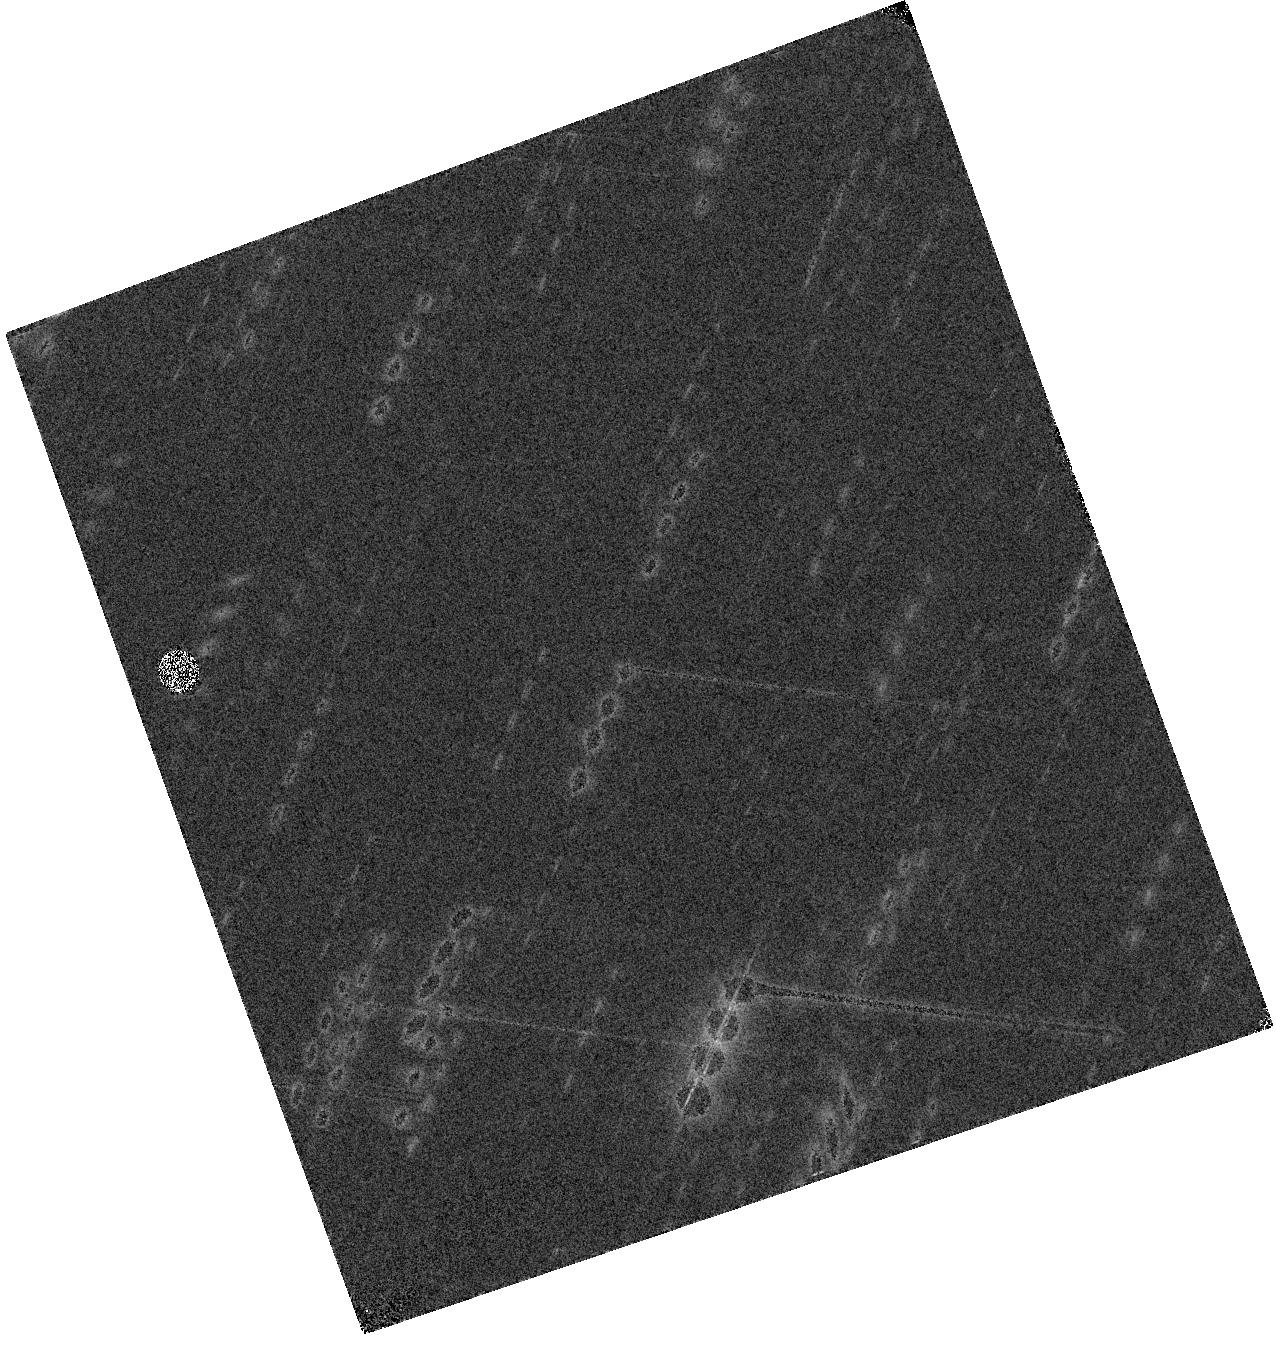
Target: HELMSJ234051.5-041938
Instrument: WFC3/IR
Filter: F110W
Exposure: 4 min
Observation ID: hst_16015_43_wfc3_ir_f110w_ie7843

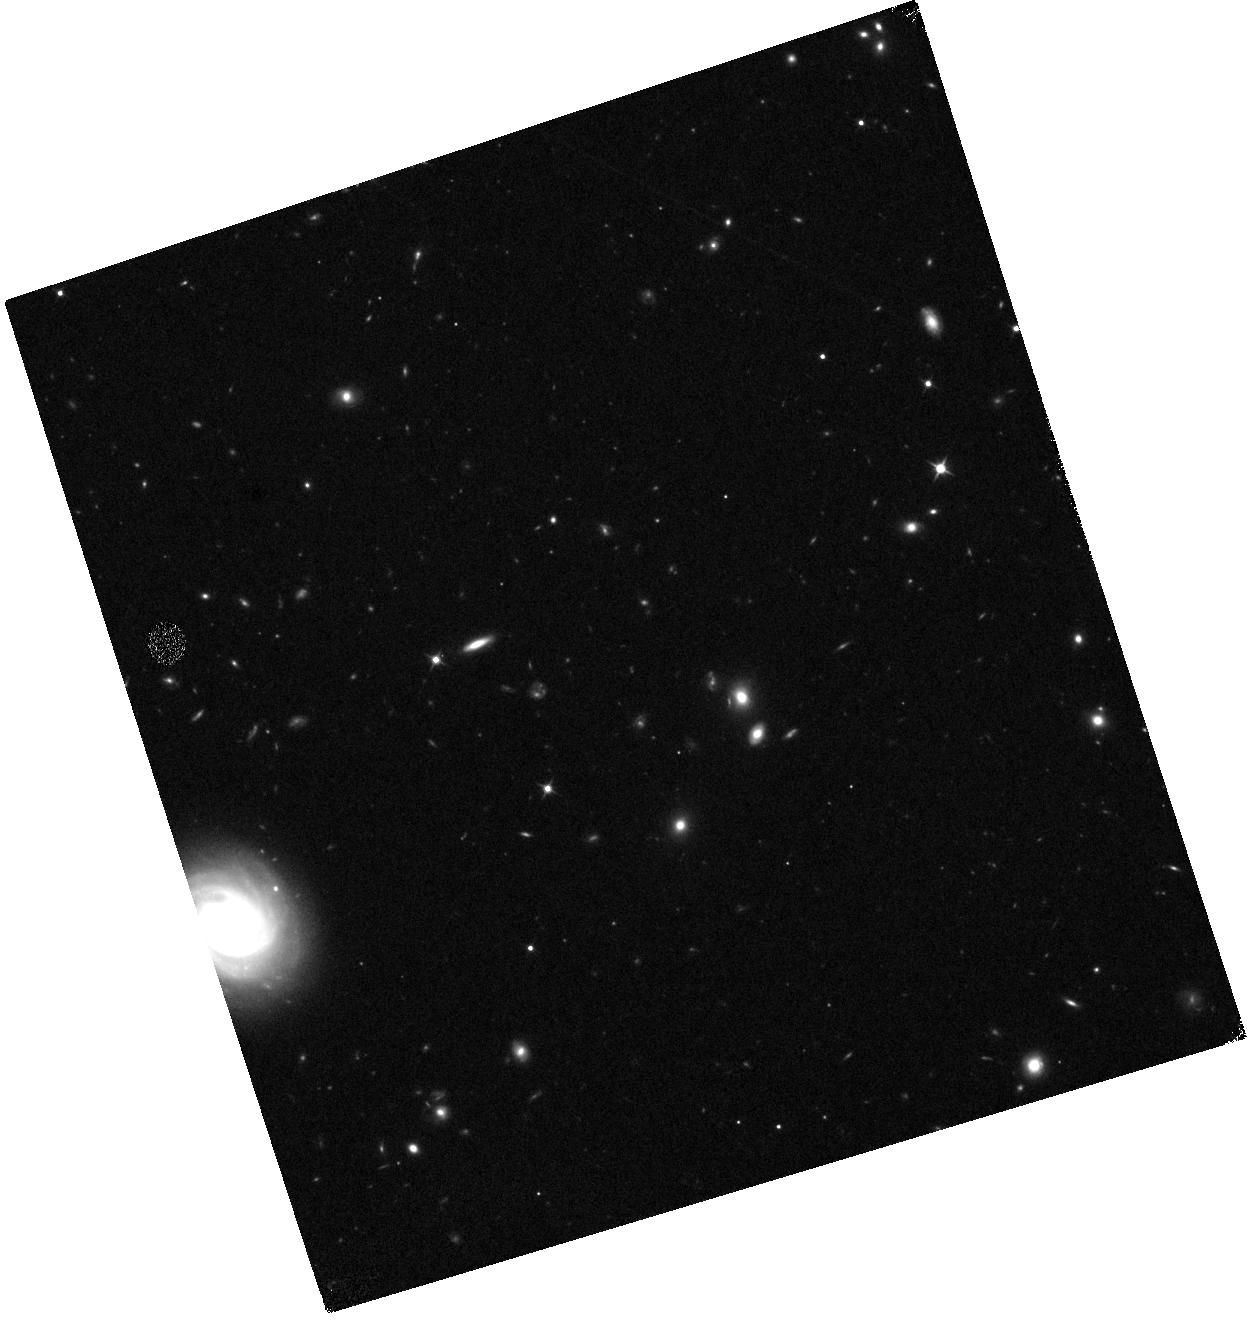
Target: HATLASJ225339.1-325549
Instrument: WFC3/IR
Filter: F110W
Exposure: 12 min
Observation ID: hst_16015_3h_wfc3_ir_f110w_ie783h

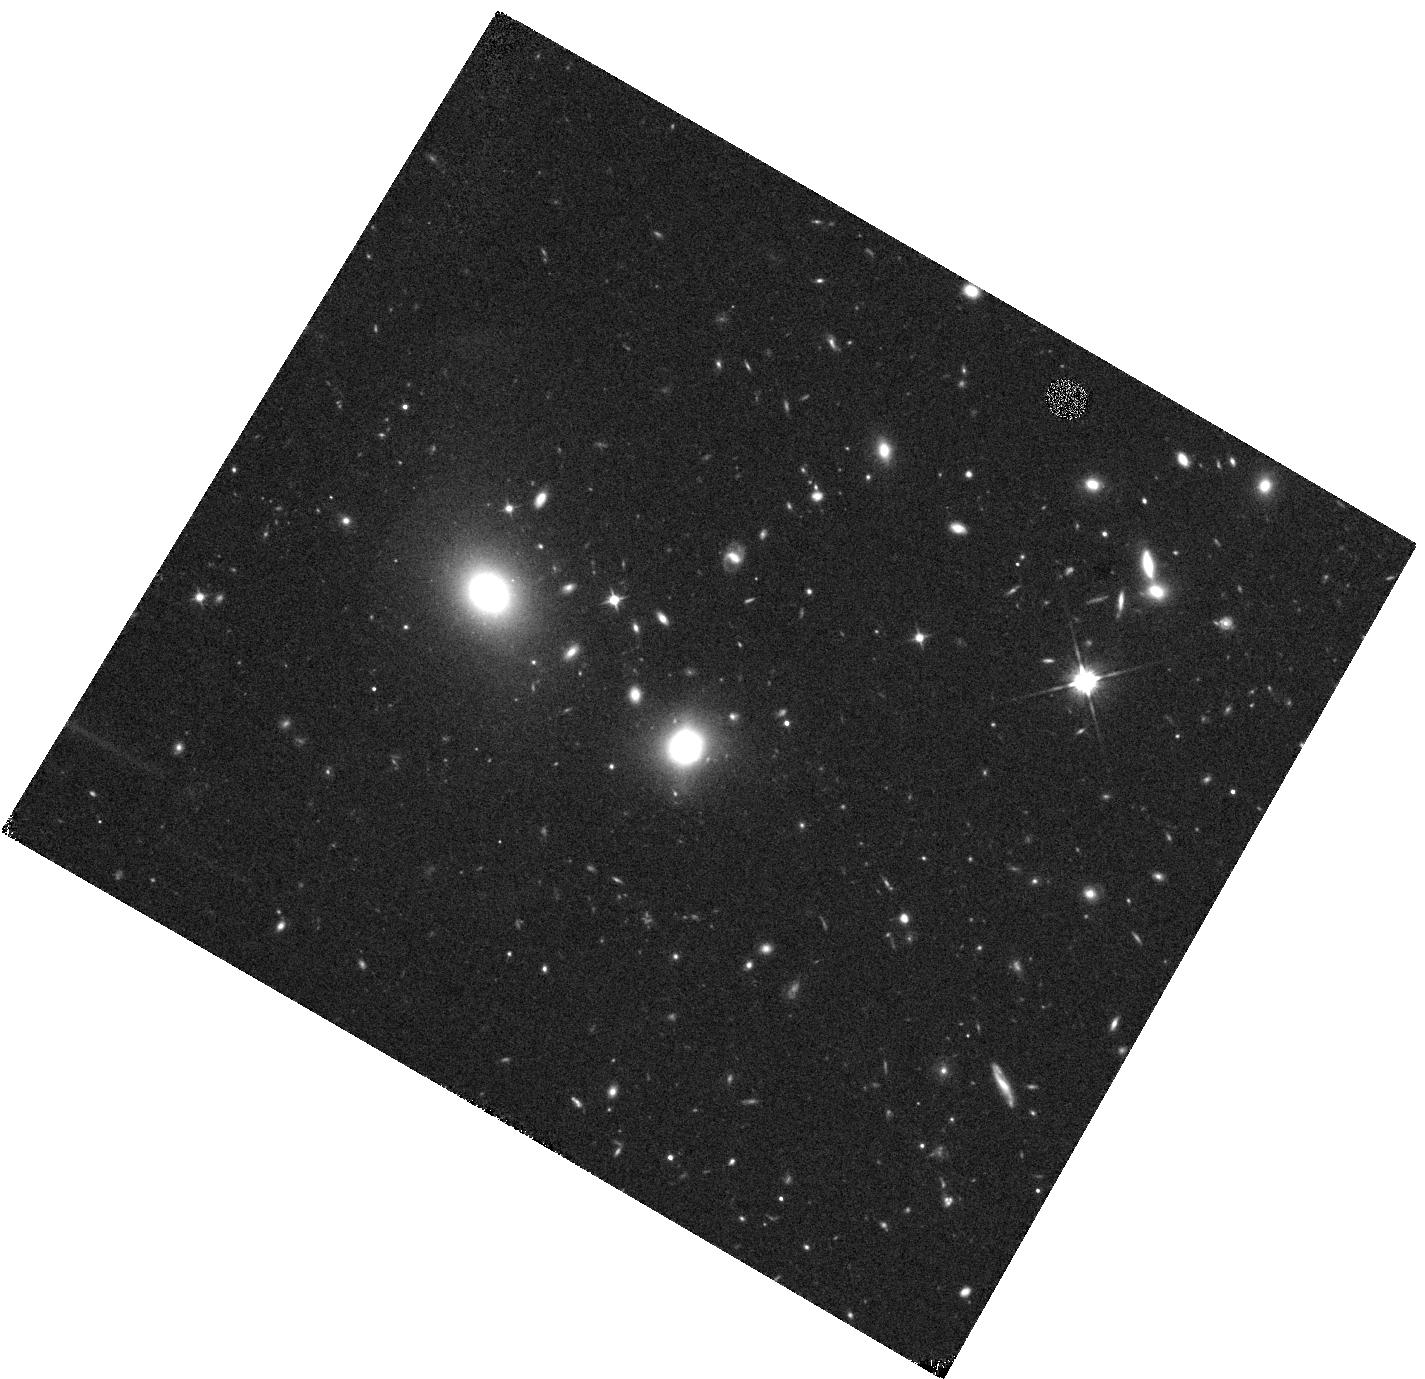
Target: HATLASJ230815.5-343801
Instrument: WFC3/IR
Filter: F110W
Exposure: 12 min
Observation ID: hst_16015_26_wfc3_ir_f110w_ie7826

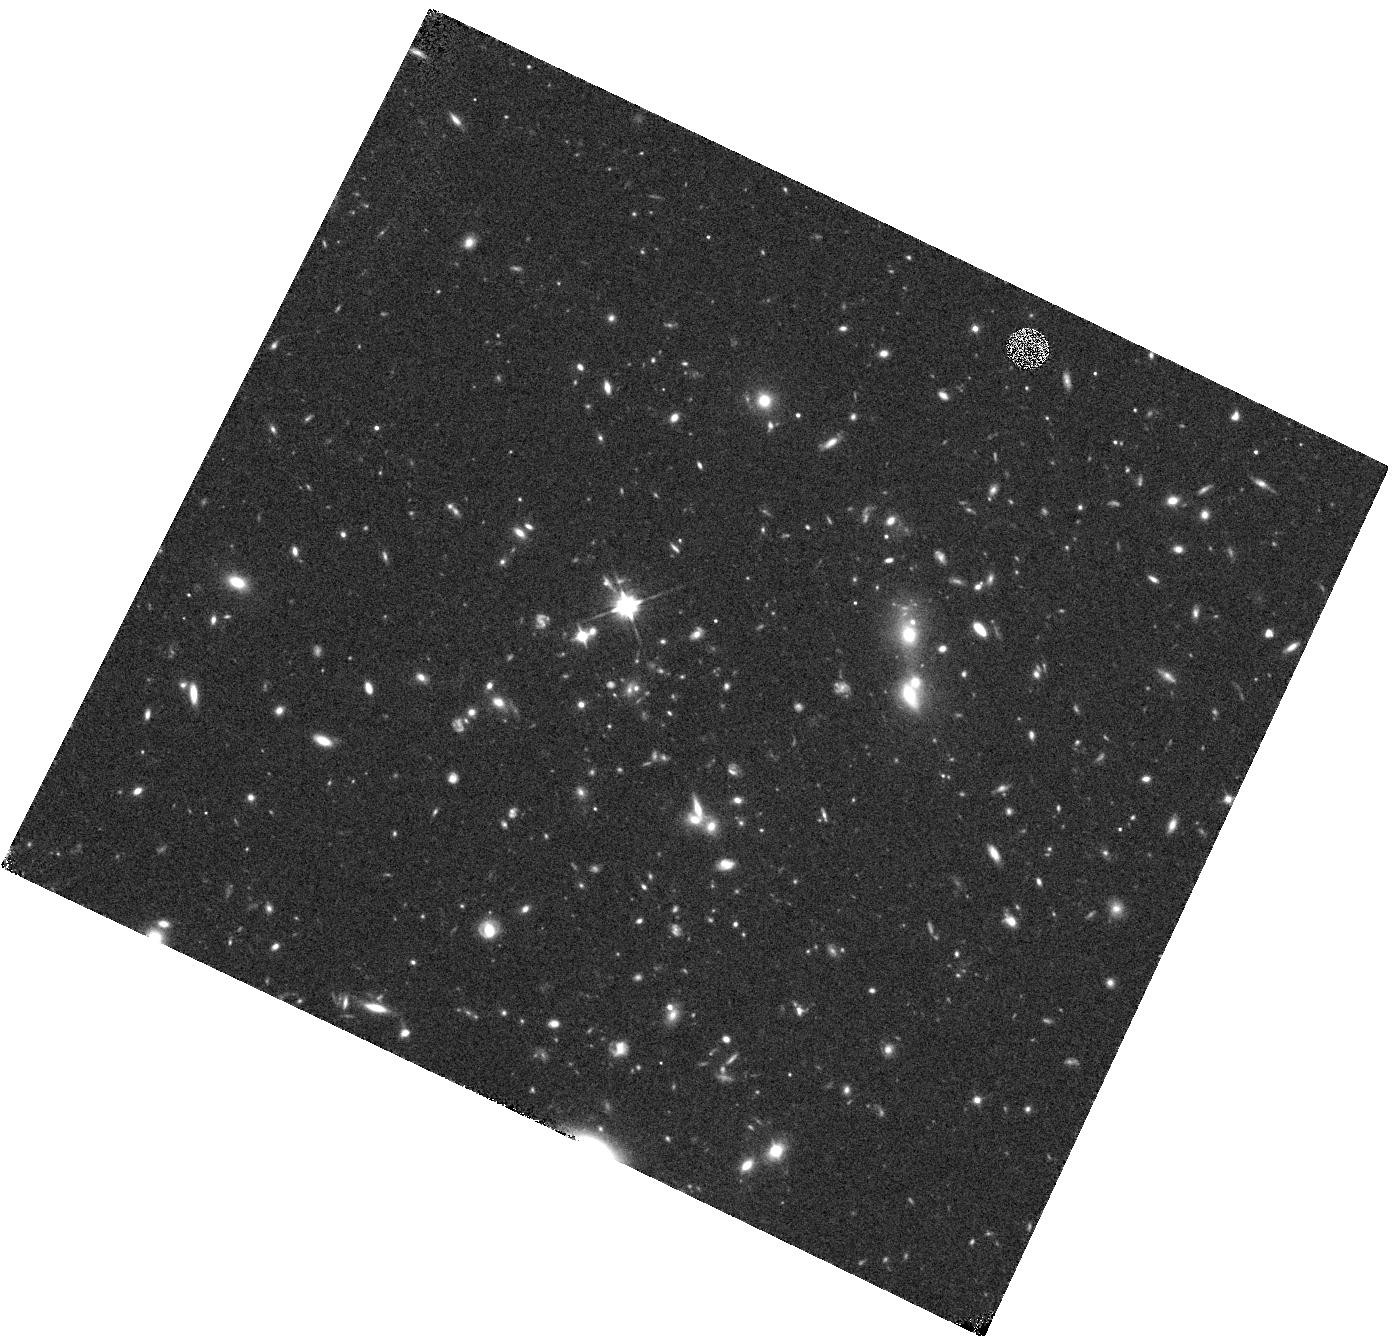
Target: HATLASJ232623.0-342642
Instrument: WFC3/IR
Filter: F110W
Exposure: 12 min
Observation ID: hst_16015_1u_wfc3_ir_f110w_ie781u

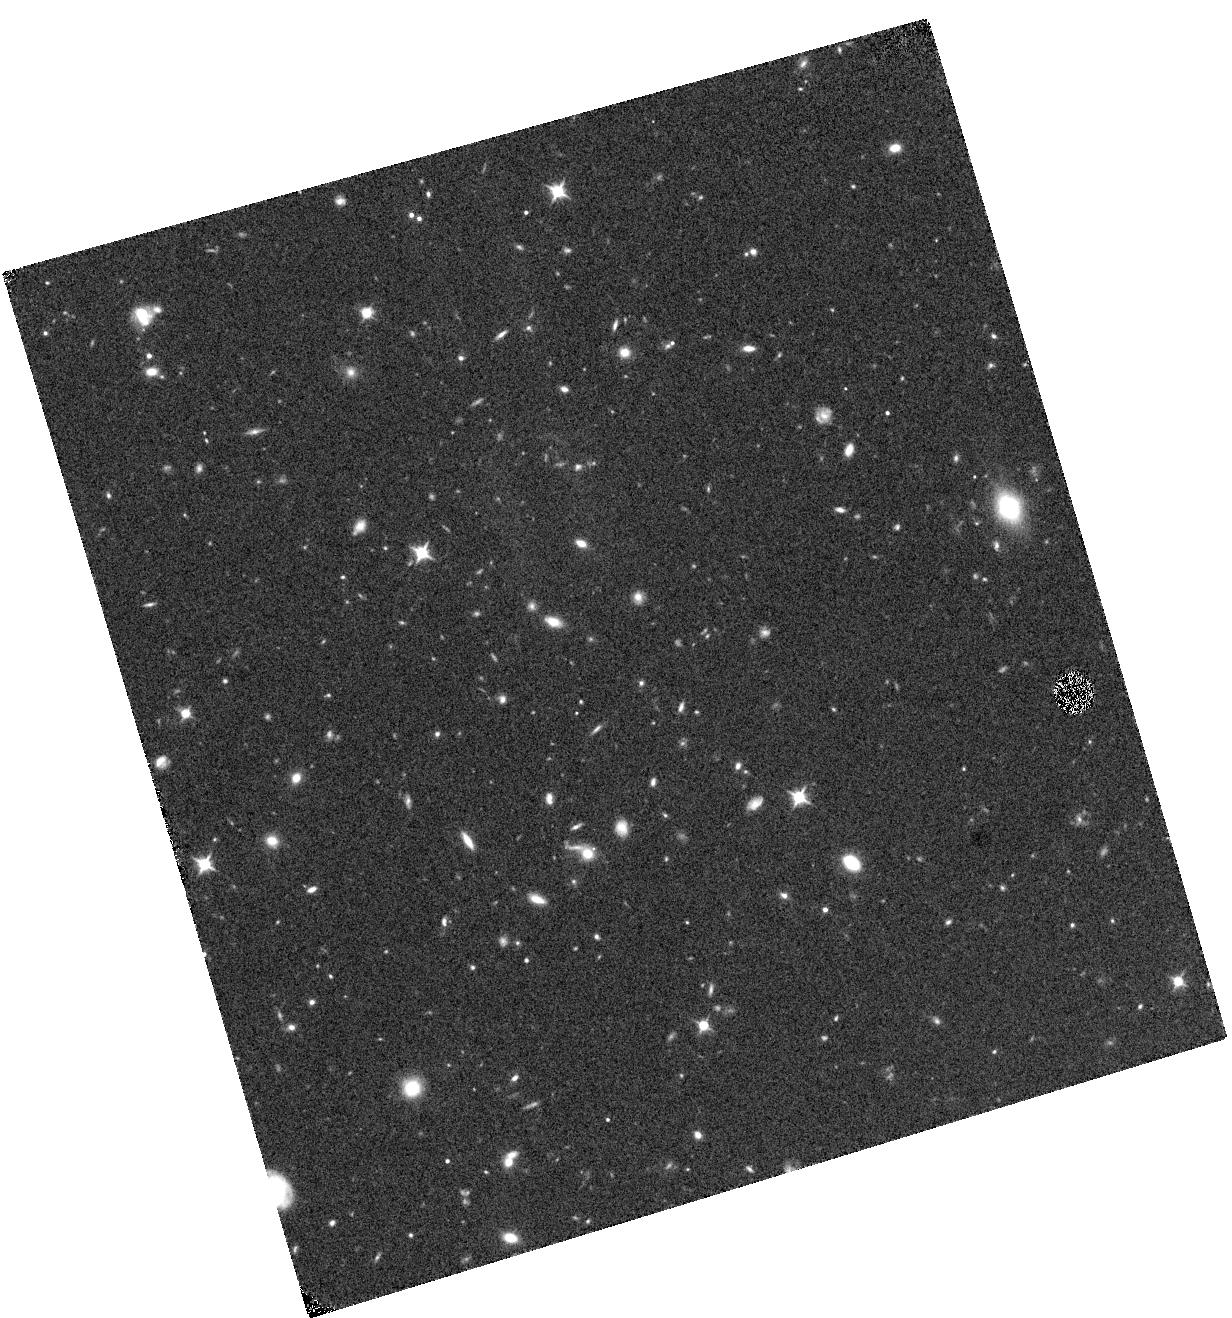
Target: HATLASJ002533.5-333825
Instrument: WFC3/IR
Filter: F110W
Exposure: 12 min
Observation ID: hst_16015_2r_wfc3_ir_f110w_ie782r

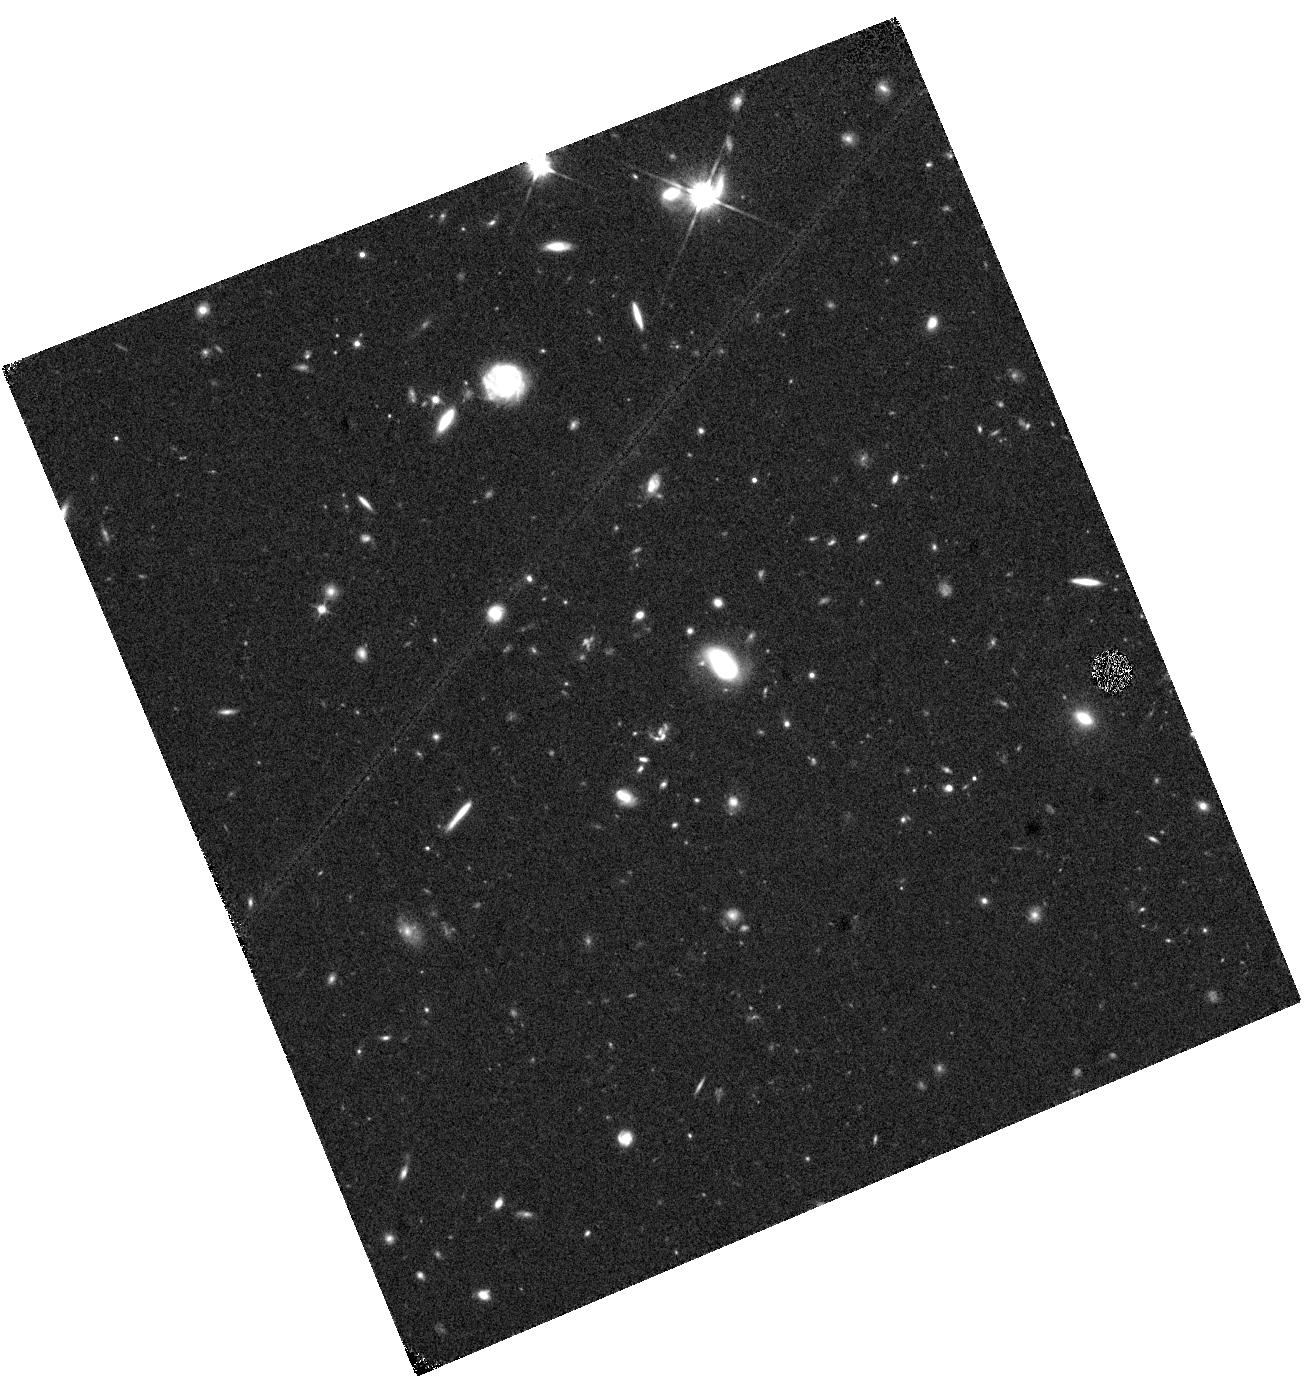
Target: HERSJ013212.2+001754
Instrument: WFC3/IR
Filter: F110W
Exposure: 12 min
Observation ID: hst_16015_1i_wfc3_ir_f110w_ie781i

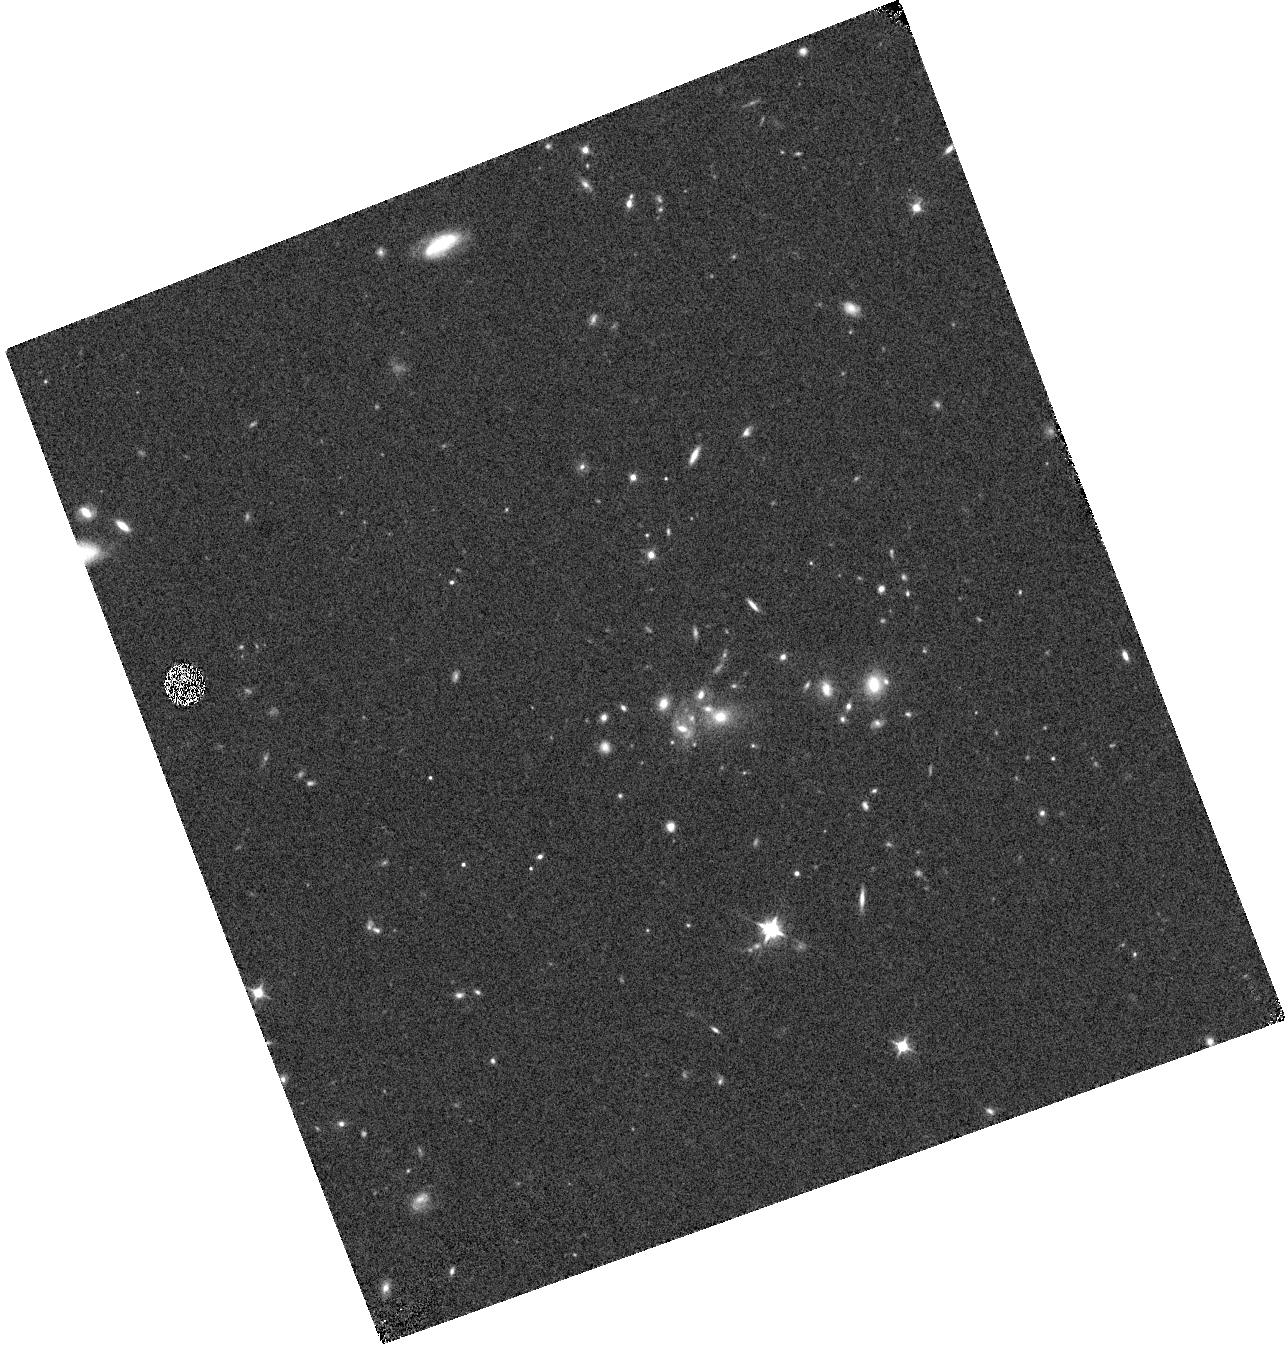
Target: HELMSJ000215.9-012829
Instrument: WFC3/IR
Filter: F110W
Exposure: 4 min
Observation ID: hst_16015_71_wfc3_ir_f110w_ie7871

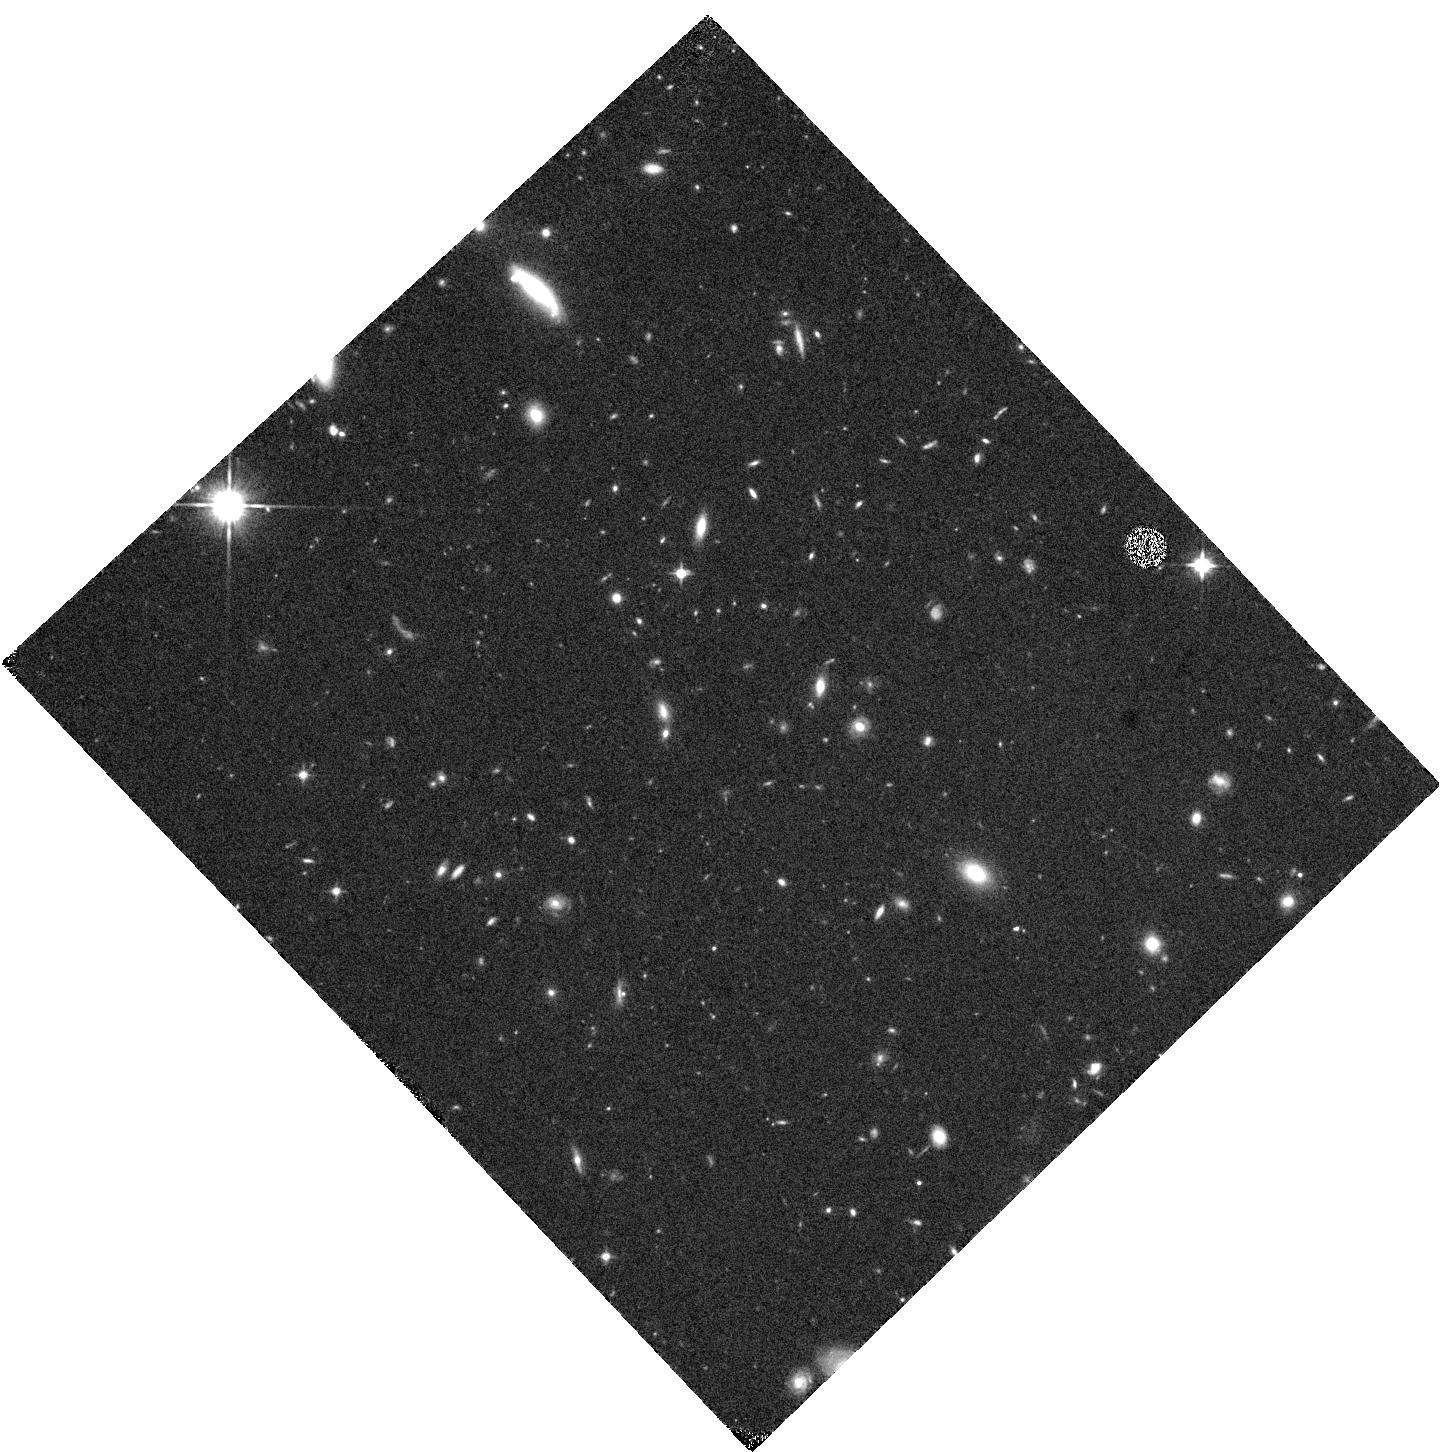
Target: HERSJ012521.0+011724
Instrument: WFC3/IR
Filter: F110W
Exposure: 12 min
Observation ID: hst_16015_1h_wfc3_ir_f110w_ie781h

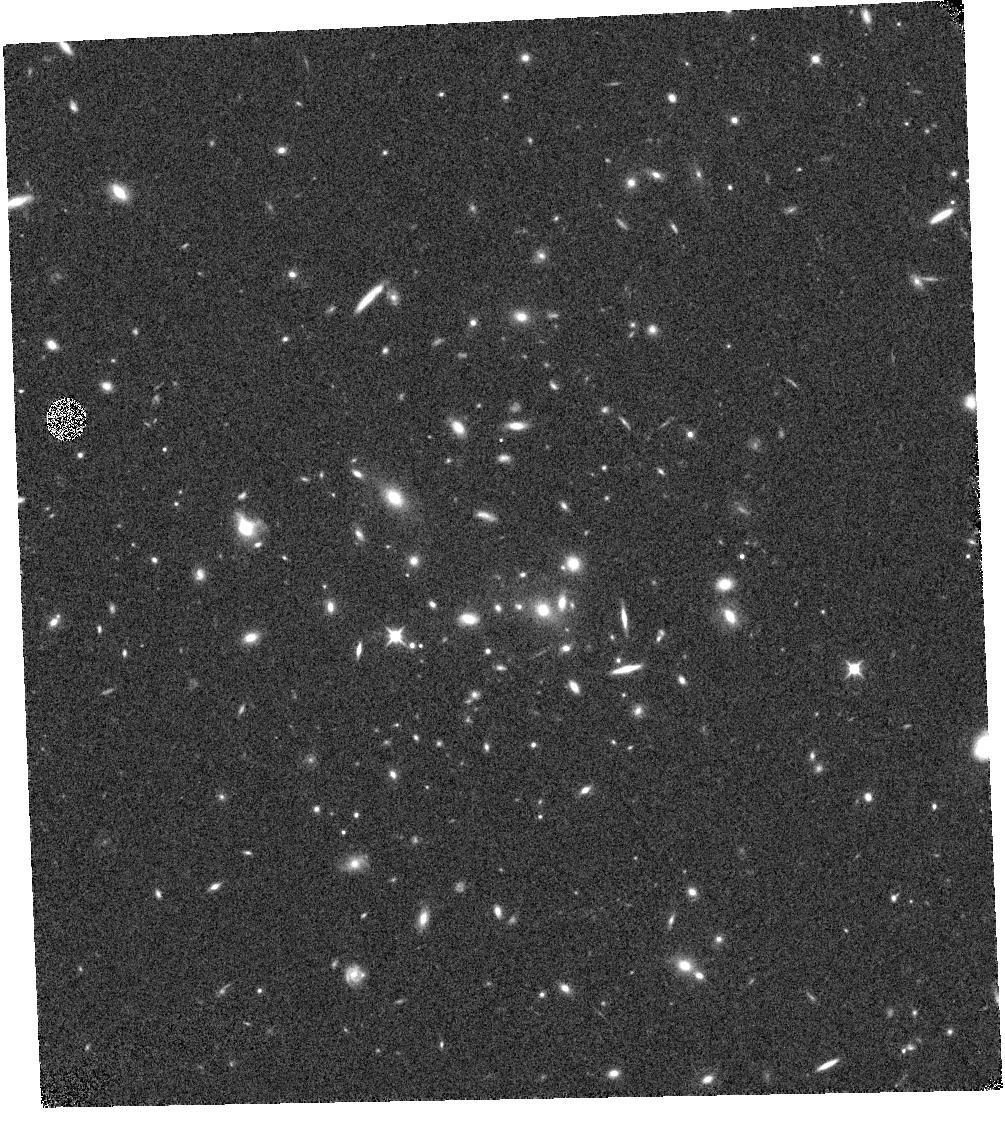
Target: HATLASJ235121.9-332902
Instrument: WFC3/IR
Filter: F110W
Exposure: 4 min
Observation ID: hst_16015_49_wfc3_ir_f110w_ie7849

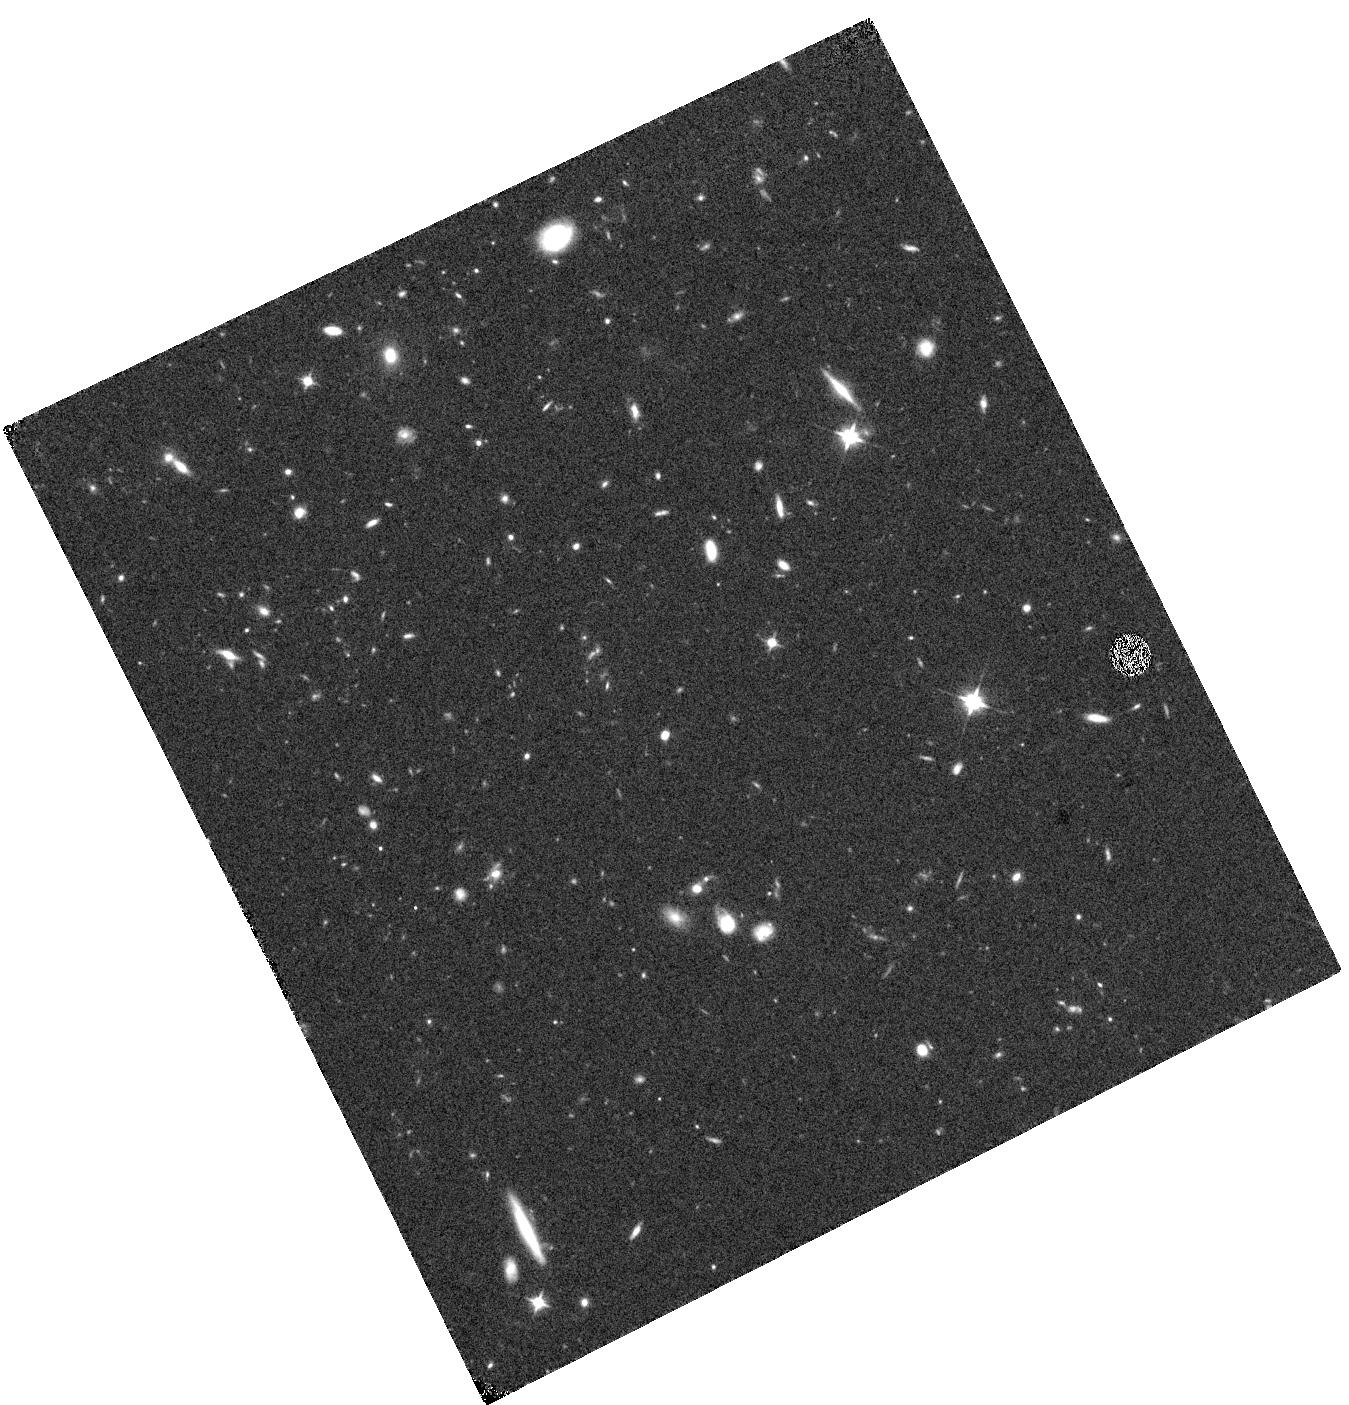
Target: HELMSJ234951.6-030019
Instrument: WFC3/IR
Filter: F110W
Exposure: 12 min
Observation ID: hst_16015_0w_wfc3_ir_f110w_ie780w

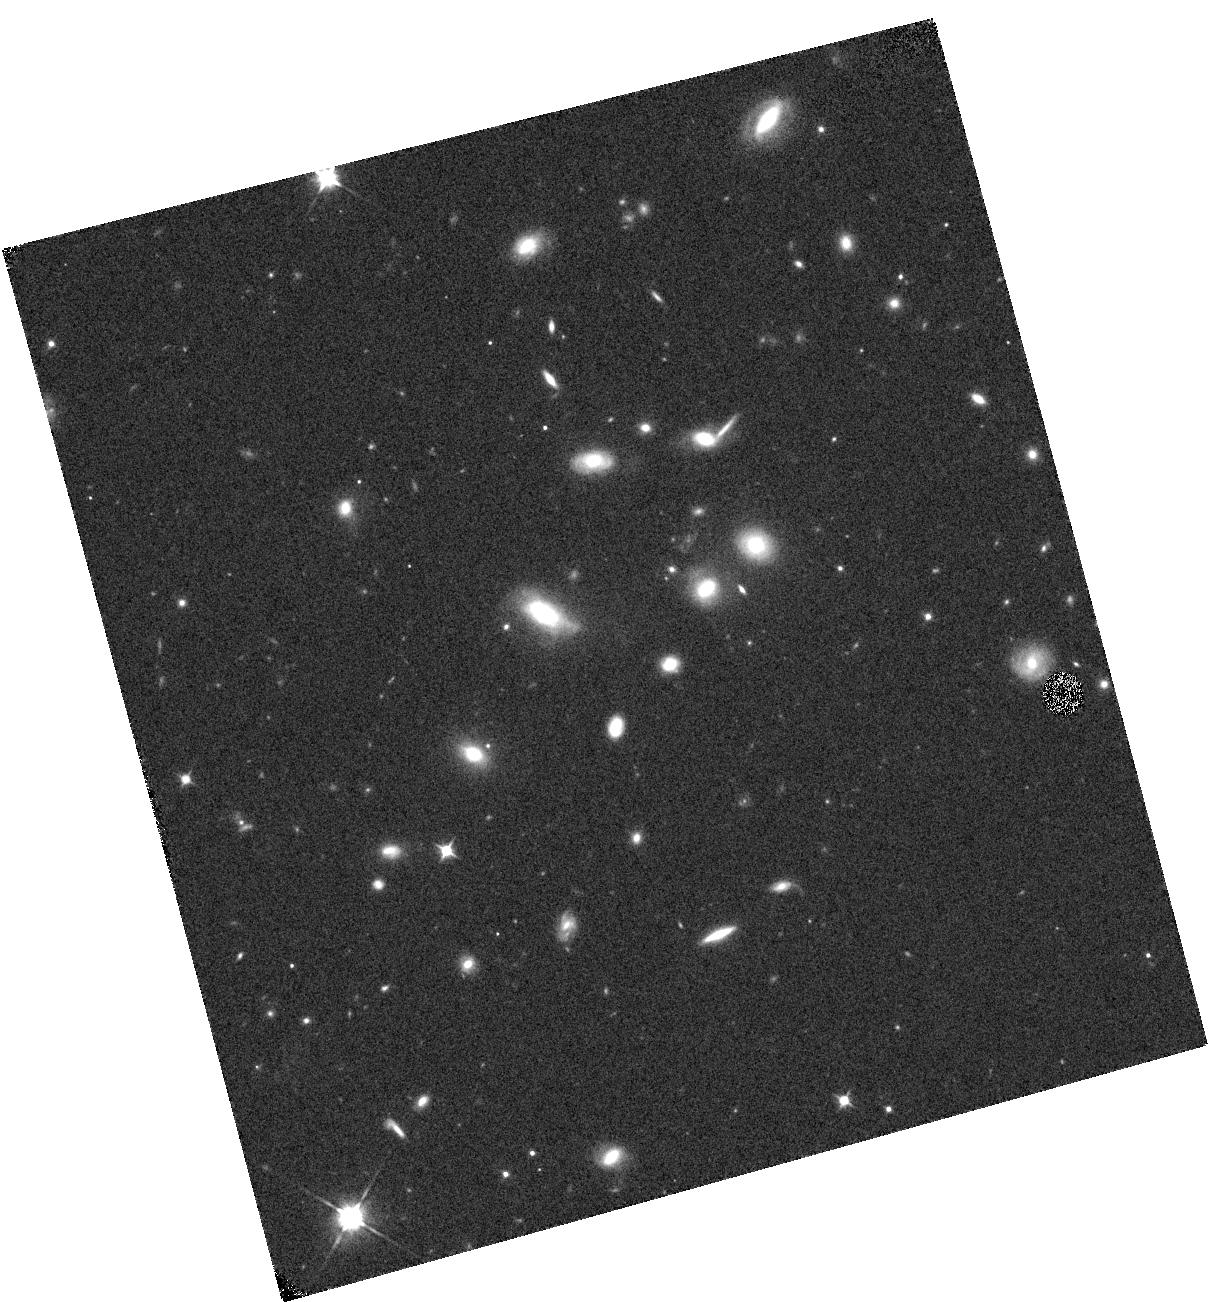
Target: HATLASJ224759.6-310134
Instrument: WFC3/IR
Filter: F110W
Exposure: 4 min
Observation ID: hst_16015_82_wfc3_ir_f110w_ie7882

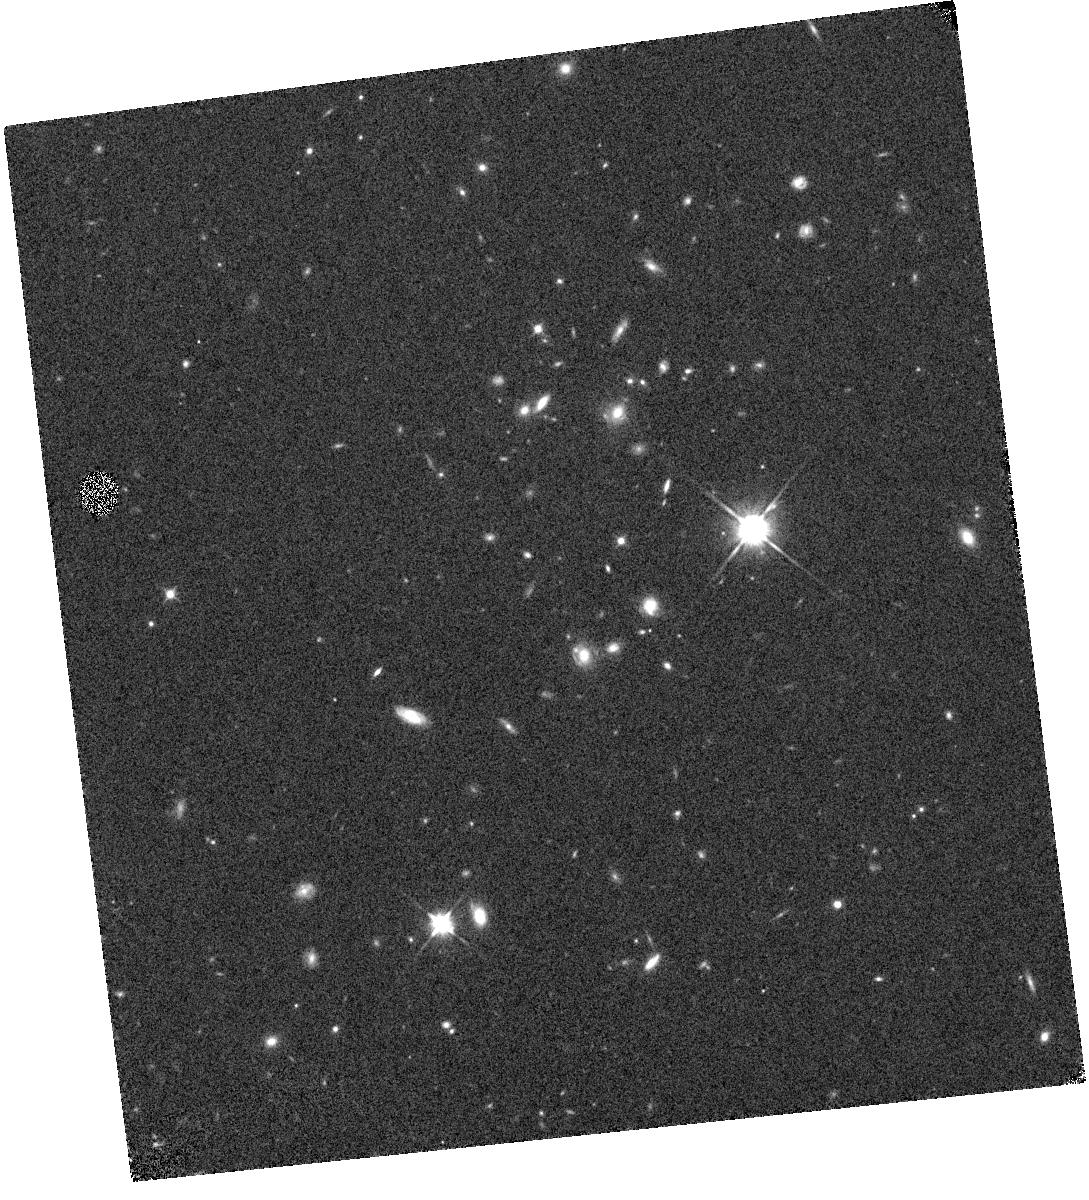
Target: HERSJ011722.3+005624
Instrument: WFC3/IR
Filter: F110W
Exposure: 4 min
Observation ID: hst_16015_47_wfc3_ir_f110w_ie7847

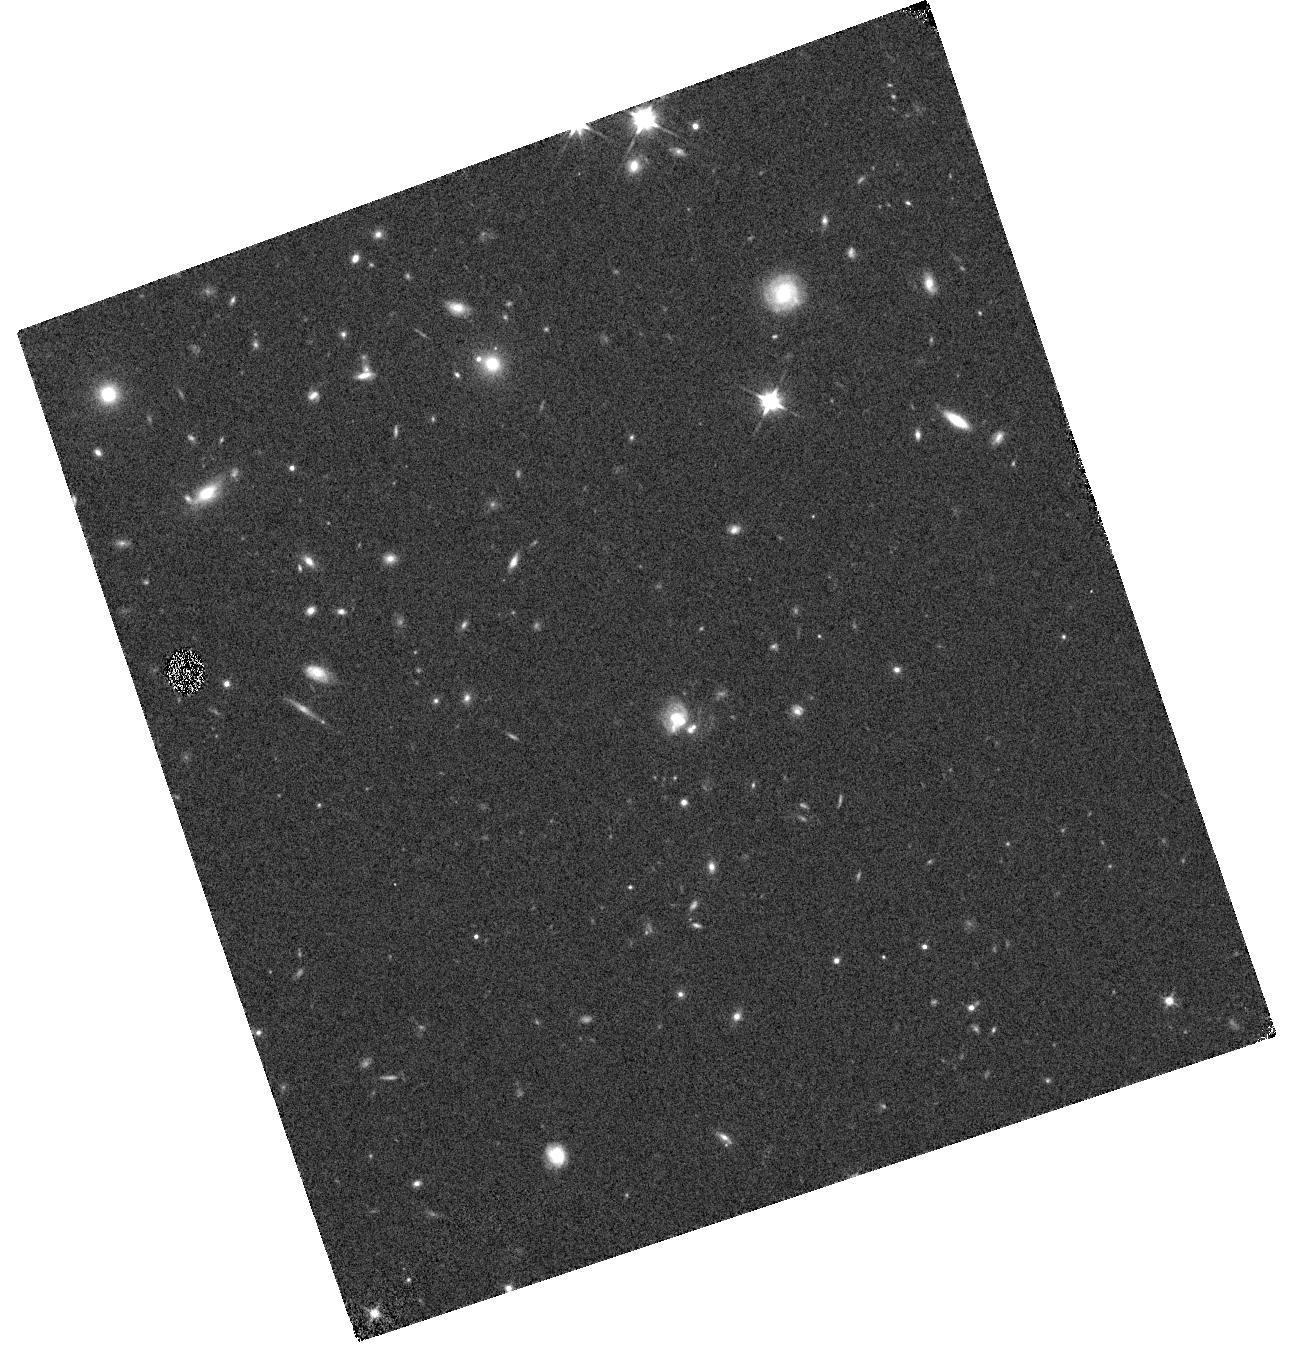
Target: HERSJ010911.7-011733
Instrument: WFC3/IR
Filter: F110W
Exposure: 4 min
Observation ID: hst_16015_62_wfc3_ir_f110w_ie7862

SNAPshot observations of the largest sample of lensed candidates in the Equatorial and Southern Sky identified with Herschel (PI: Marchetti, Lucia)

We propose WFC3/IR F110W Snapshot observations of 200 gravitational lensing systems selected using Herschel submm data taken in all the major Herschel extragalactic surveys (over ~850 square degrees). This proposal aims to build upon the successful results of our cycle-19 snapshot (ID:12488) to complete the study of the brightest lensed galaxies ever discovered by Herschel in the Equatorial and Southern Sky. Our successful submm-based selection method identifies lensing events at much higher redshift than any other optical-based selection and is independent of the nature of the magnifier. With these data we will (1) characterize the morphology of the lenses and thus statistically determine what populations are responsible for the gravitational optical depth of the Universe, (2) make accurate fits to the lens light profiles disentangling the foreground lenses from the background sources (3) constrain (and in some cases directly detect) the rest-frame optical emission from the background sources providing estimates of the background source extinction, (4) identify the most extreme star-forming galaxies and rare lensing configurations in the Universe providing the best candidates for future ALMA follow-up, (5) measure the evolution of both the lens mass-density profile, constraing their assembly history, and the lens IMF. This HST program is well-timed with our on-going large spectroscopic program with SALT (3-year program, started in late 2015). This synergy guarantees the timely spectroscopic characterization of our targets securing a long-lasting legacy for this program.